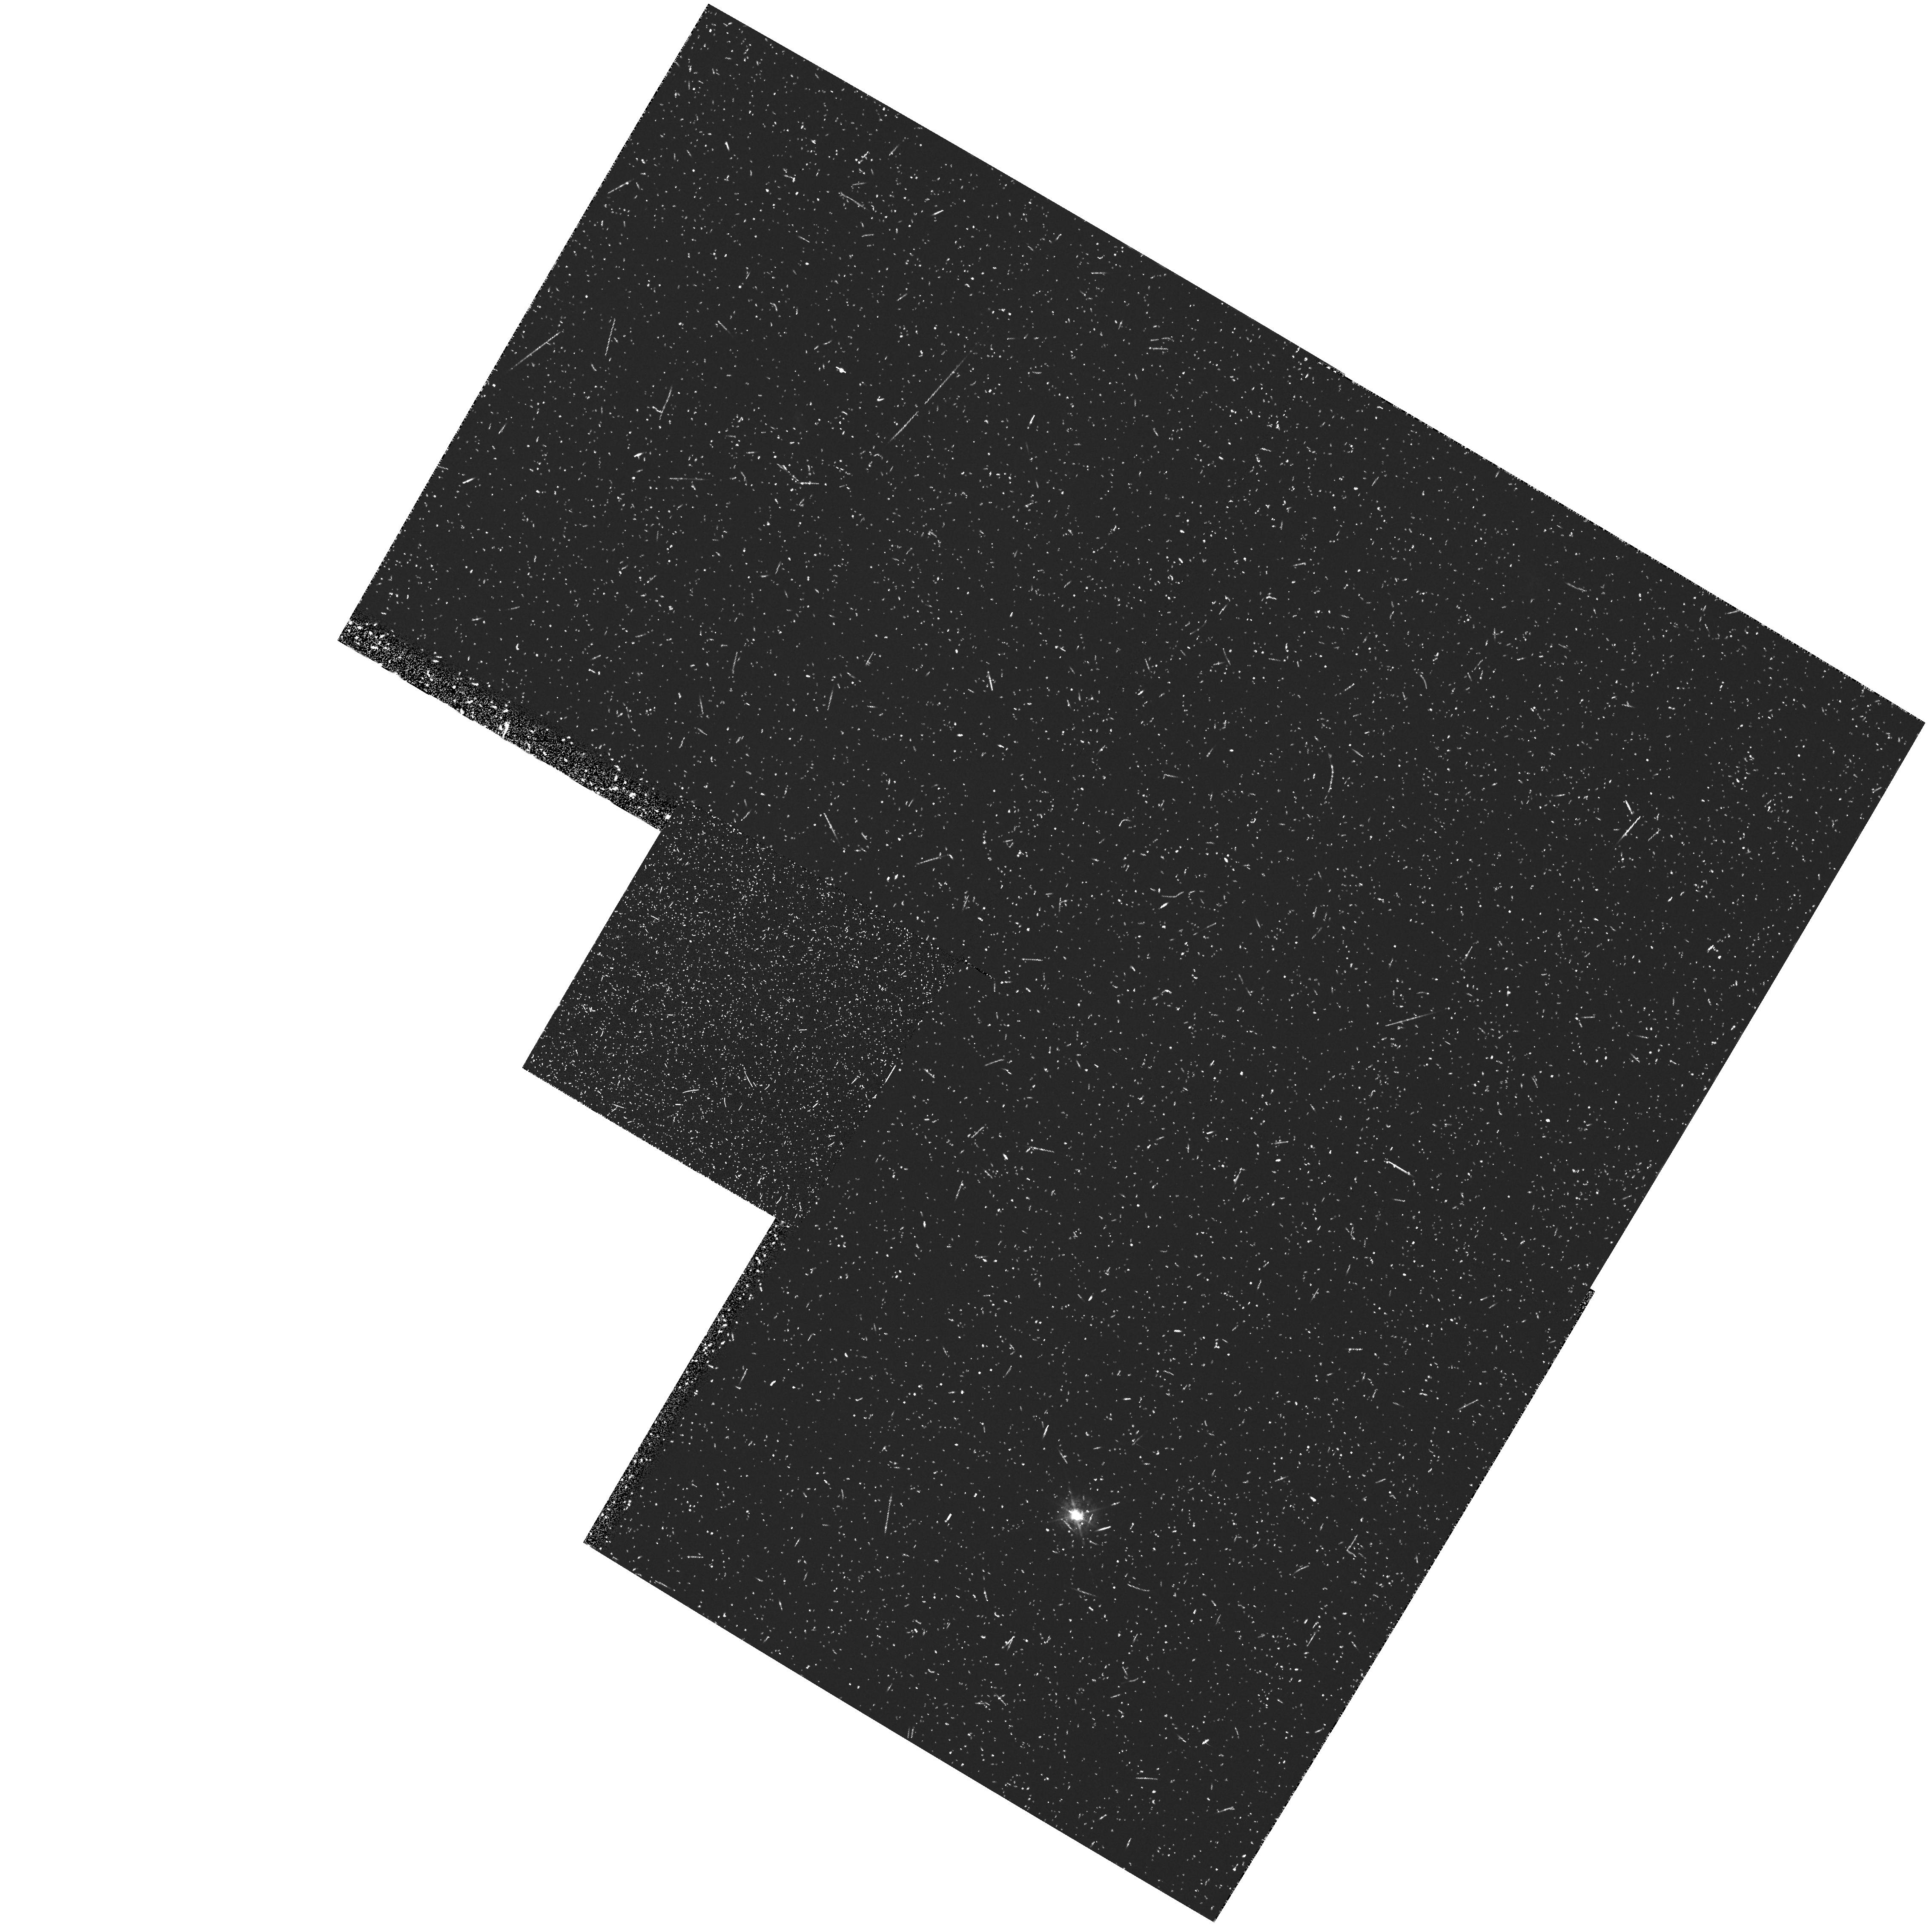
Target: GAL-1245+03. Instrument: WFPC2/PC. Filter: FR533N. Exposure: 45 min. Observation ID: u2sw0605t

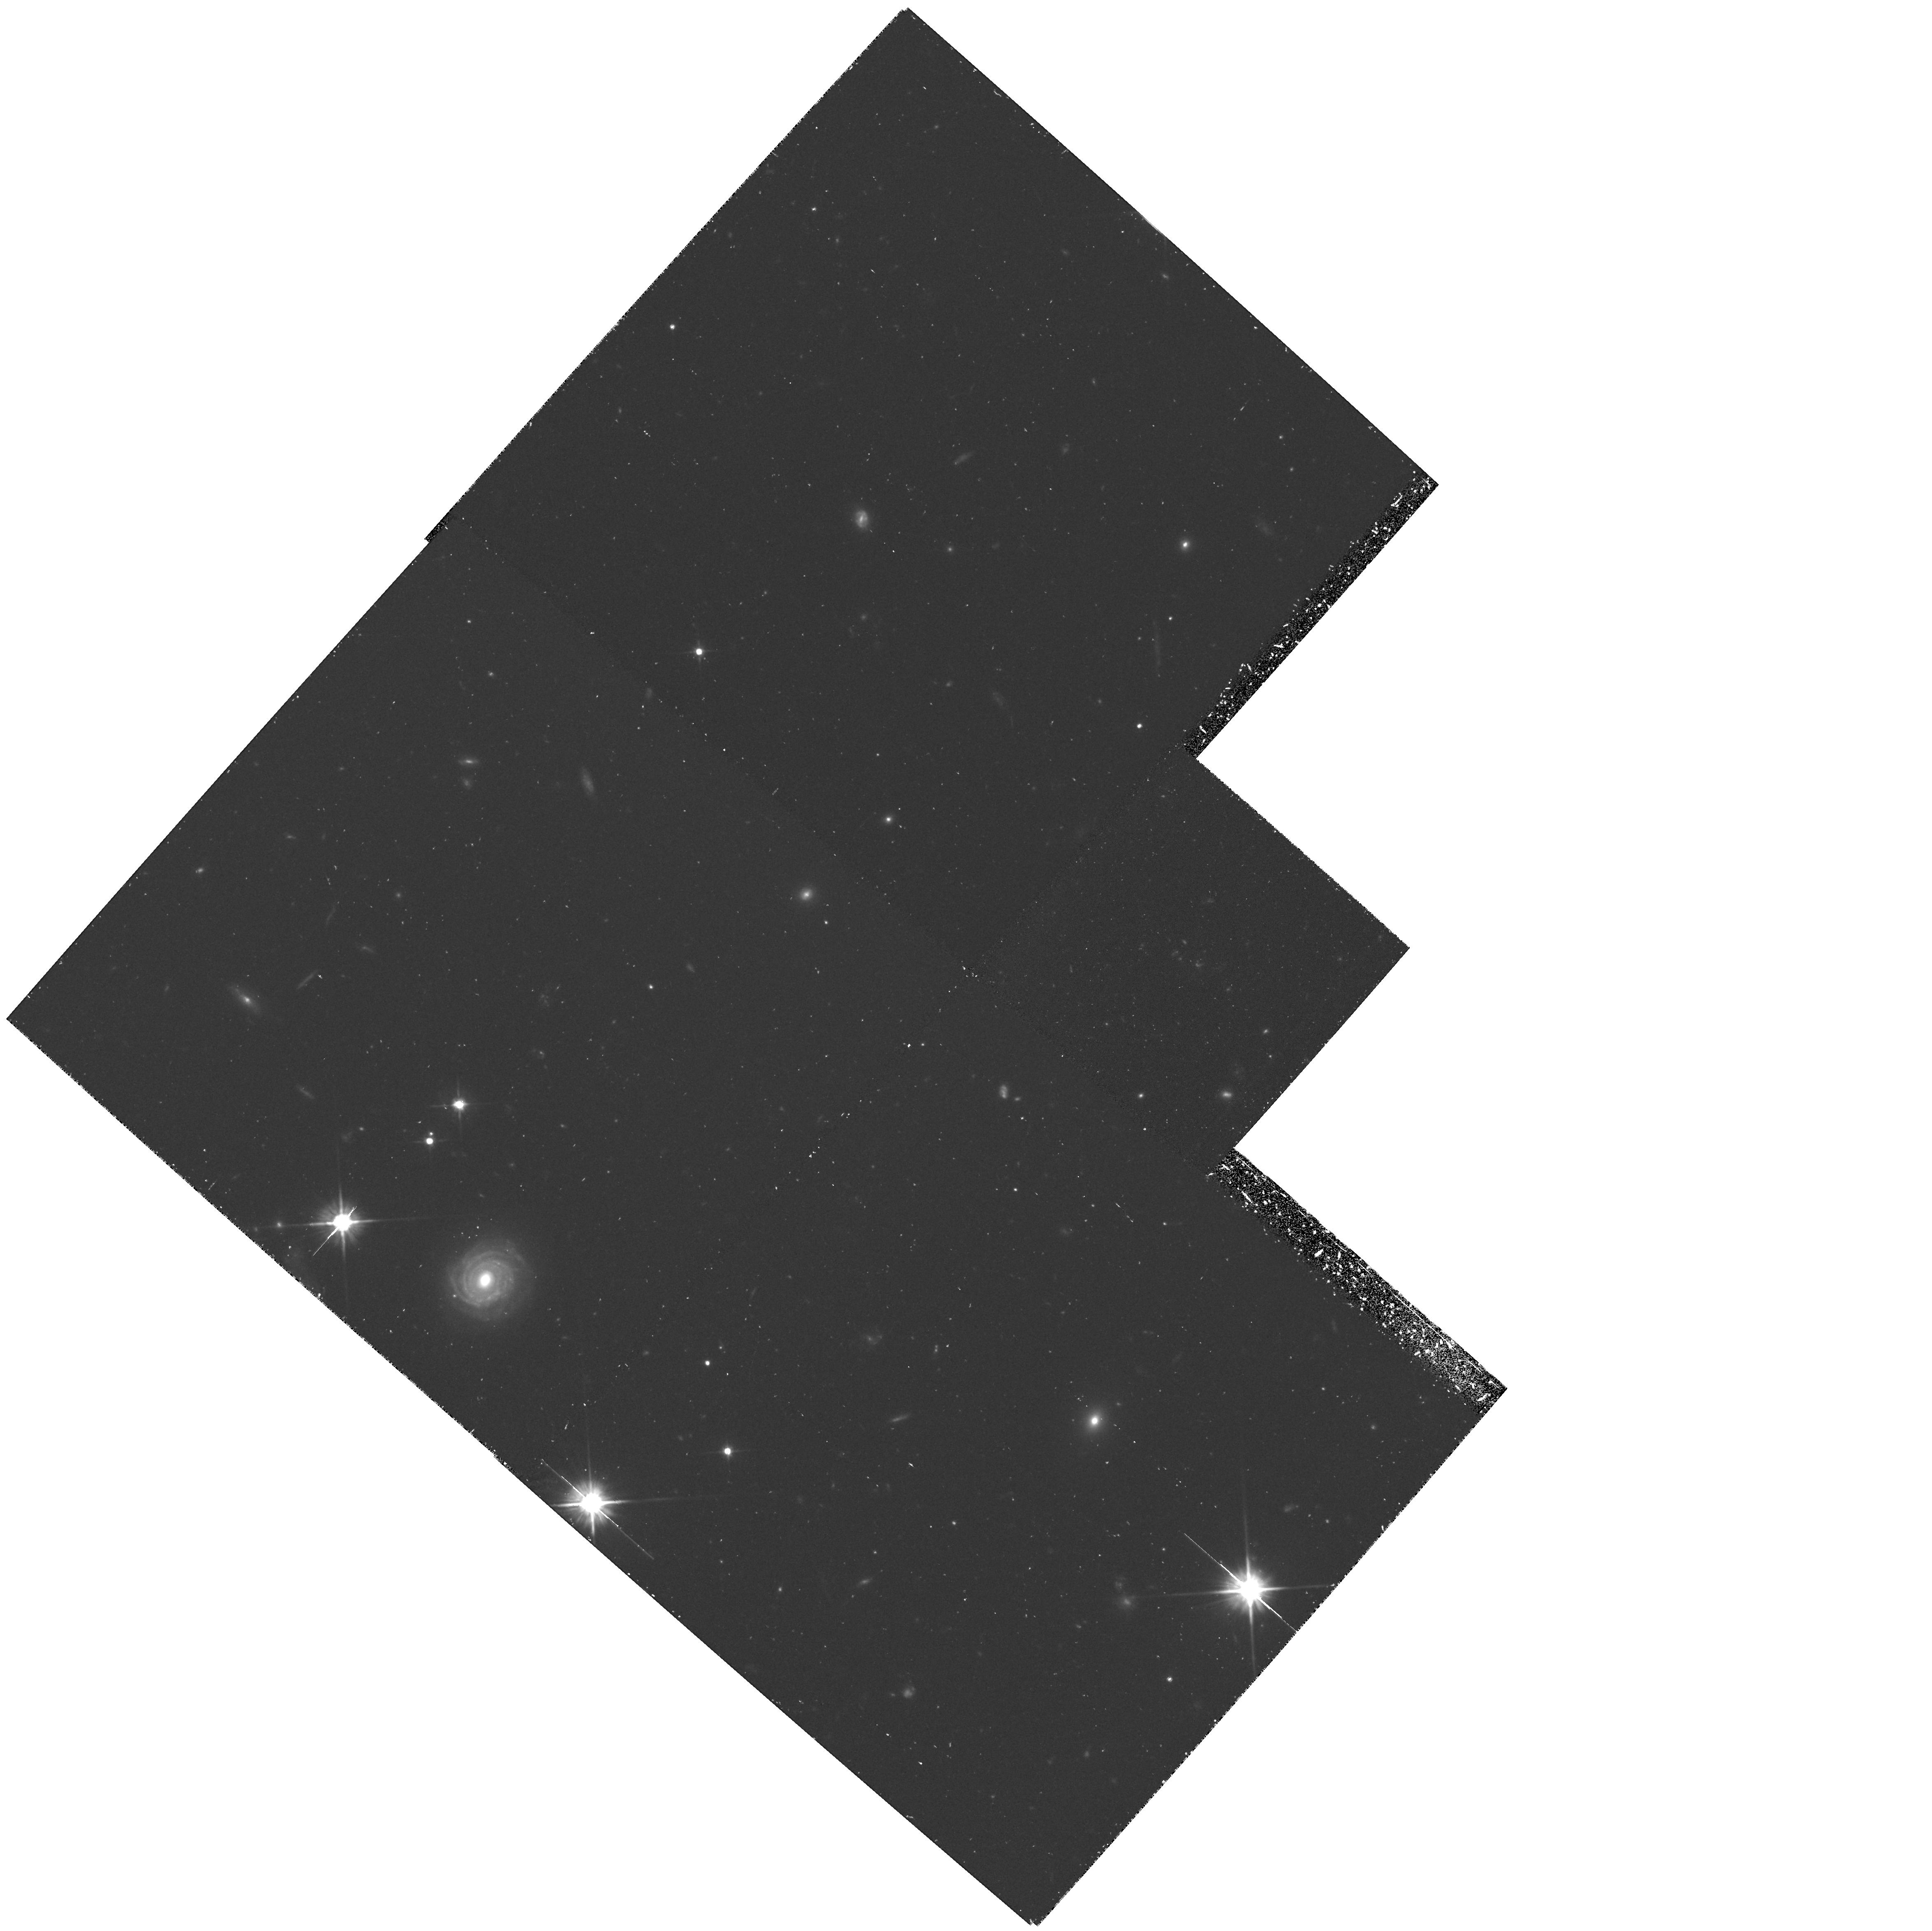
Target: GAL-1140-26. Instrument: WFPC2/PC. Filter: F606W. Exposure: 1.4 h. Observation ID: hst_5932_03_wfpc2_pc_f606w_u2sw03

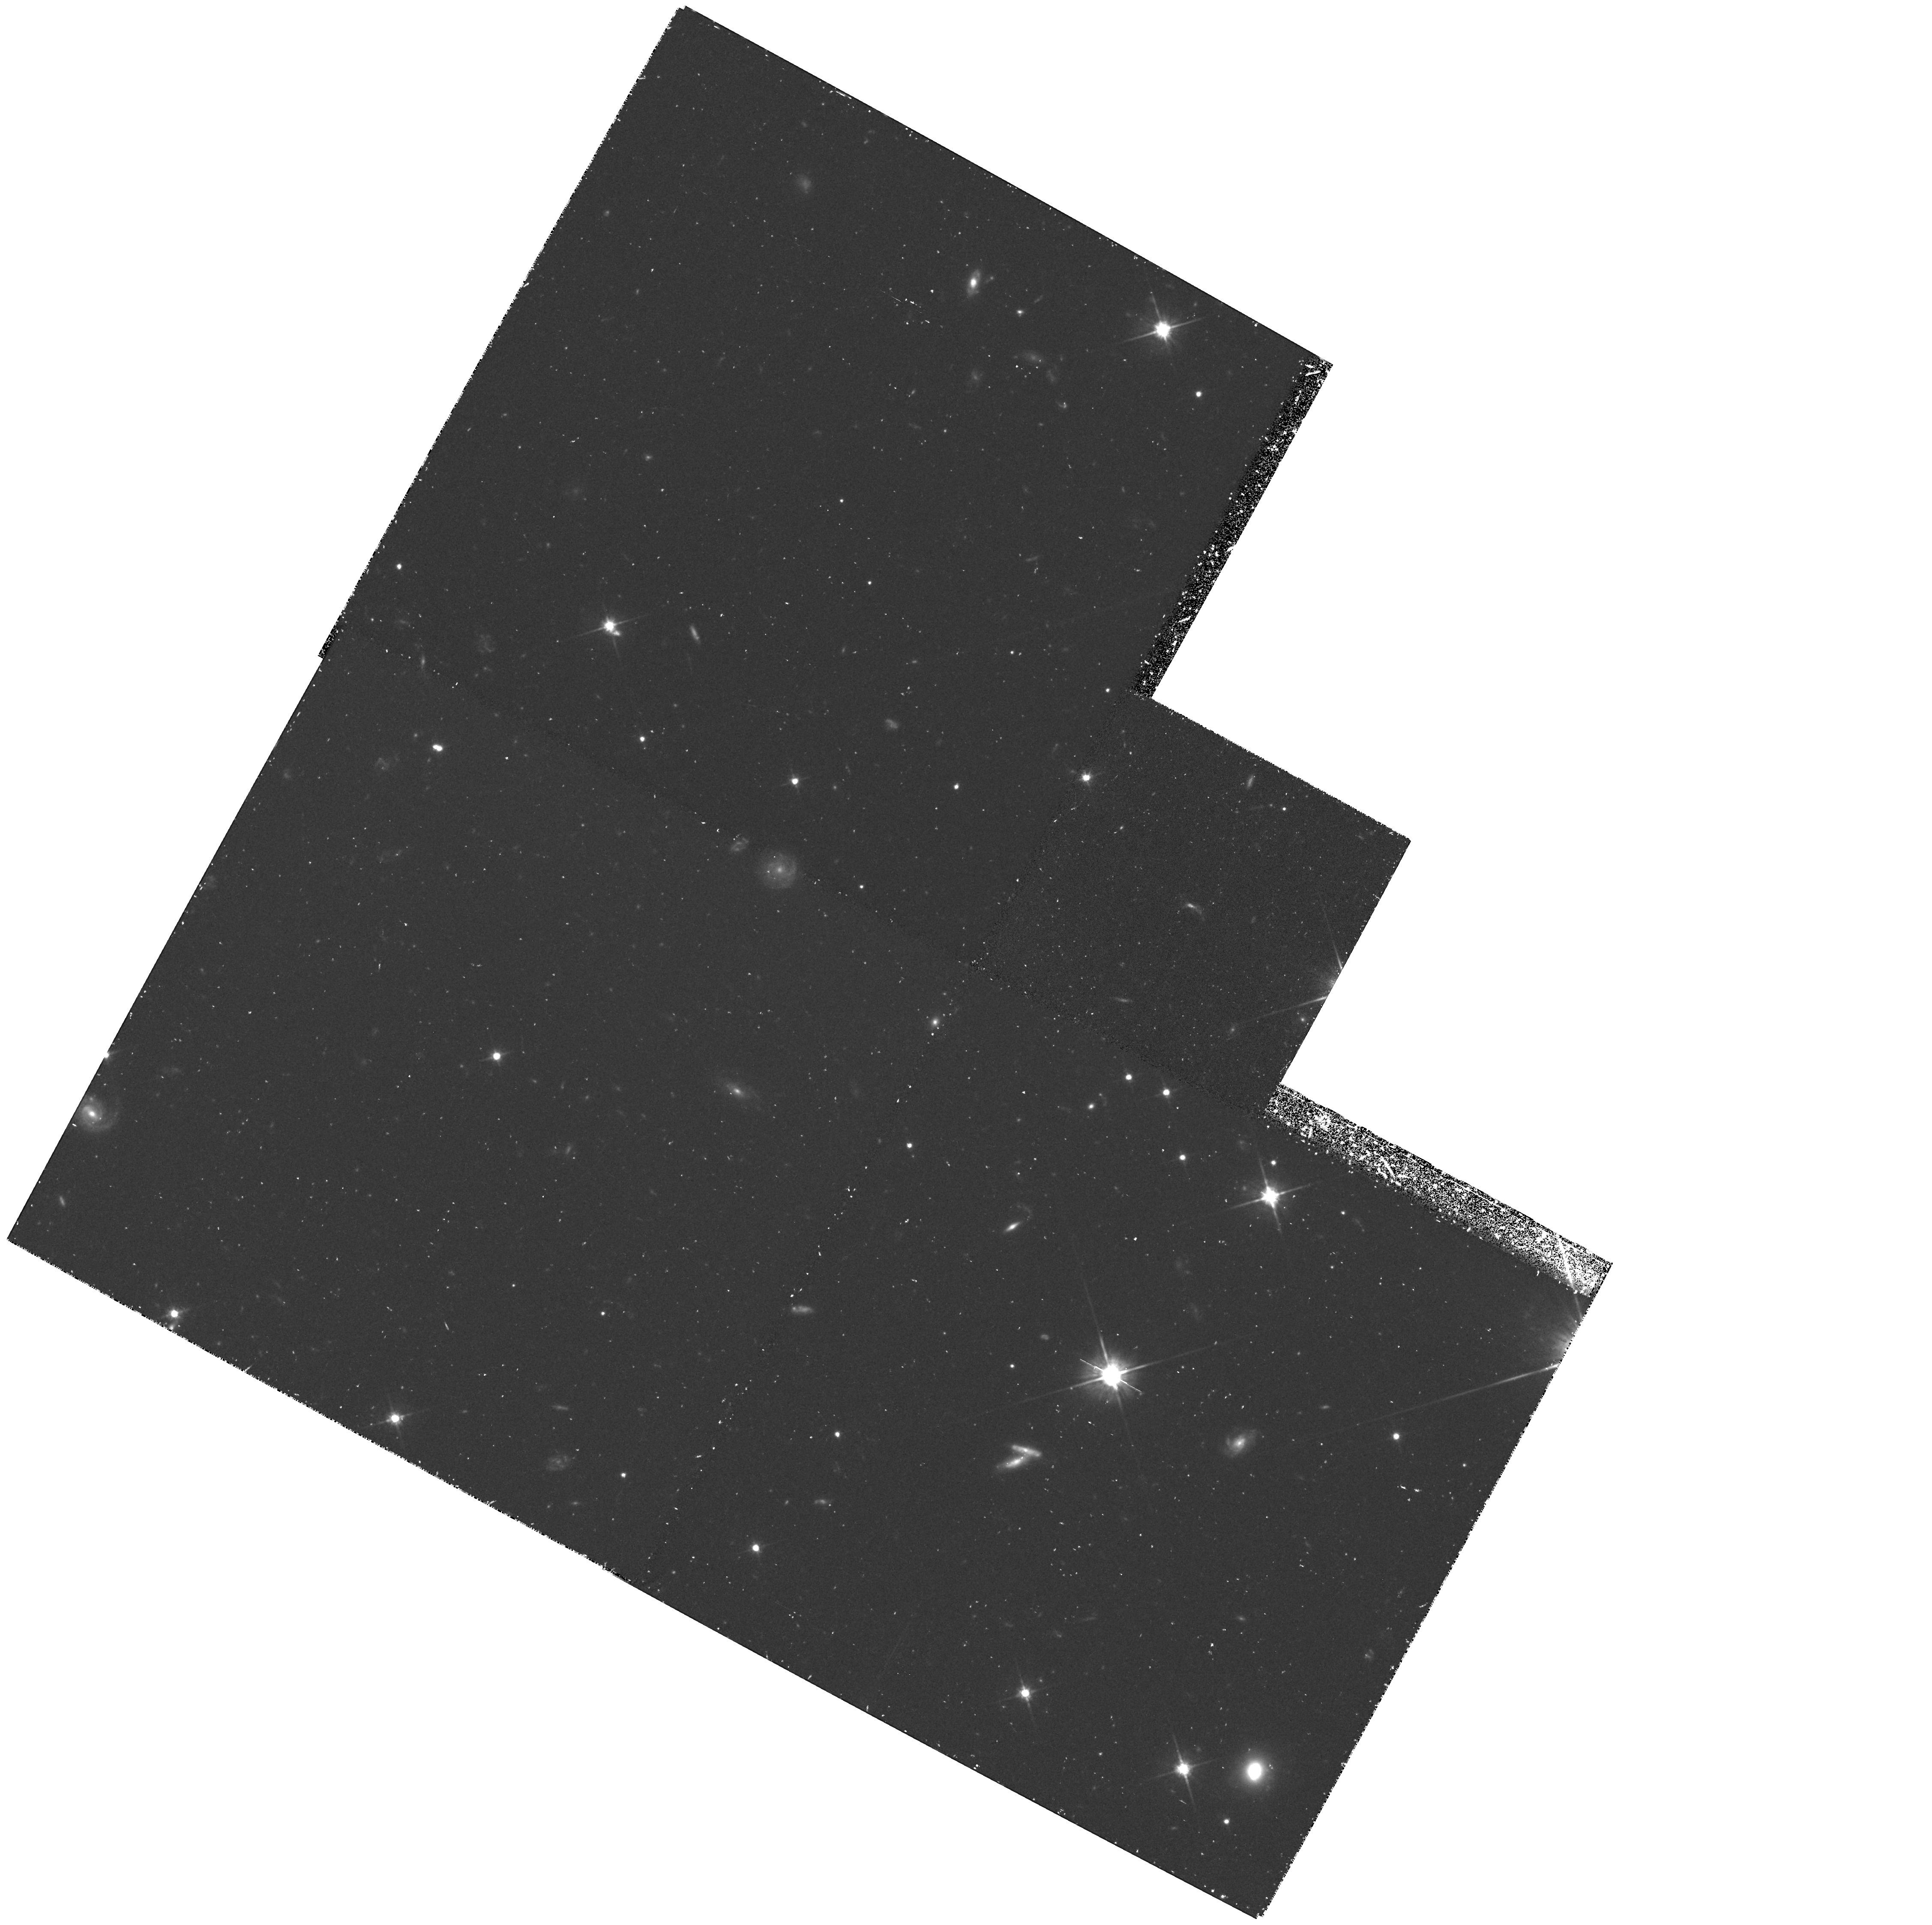
Target: GAL-0945-24. Instrument: WFPC2/PC. Filter: F702W. Exposure: 1.5 h. Observation ID: hst_5932_02_wfpc2_pc_f702w_u2sw02

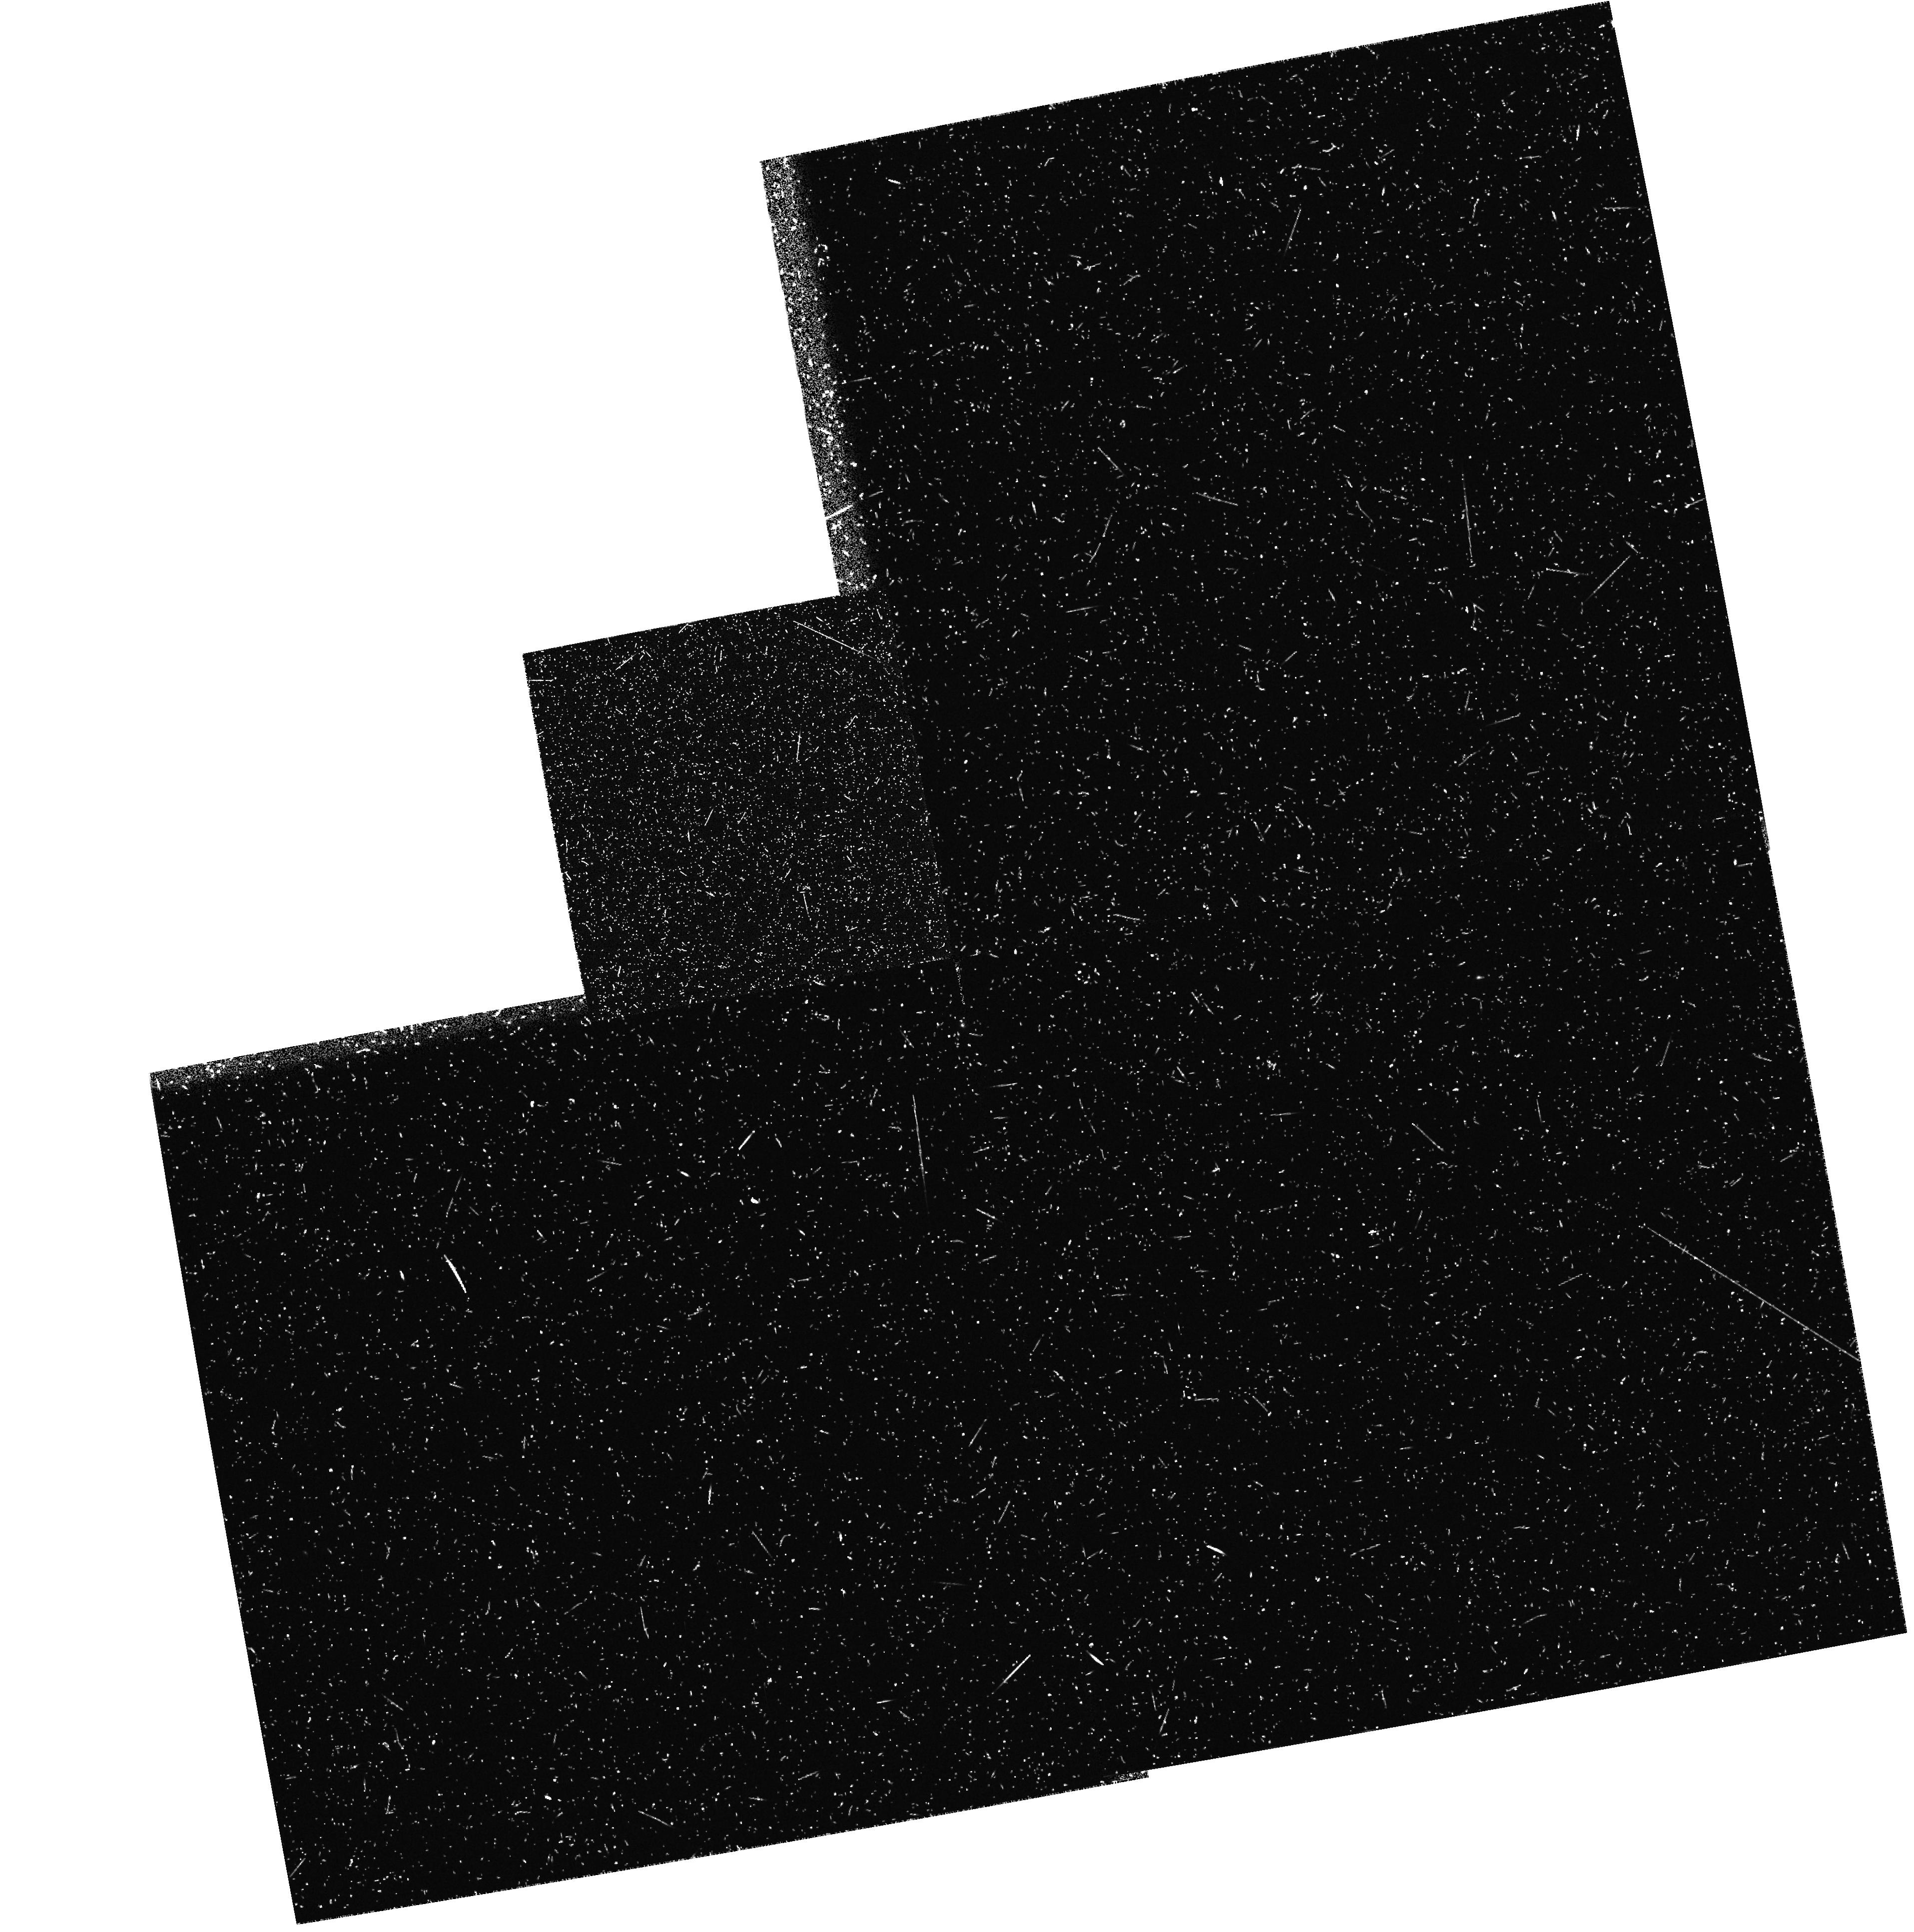
Target: GAL-2106-24. Instrument: WFPC2/PC. Filter: FR418N. Exposure: 45 min. Observation ID: u2sw0803t

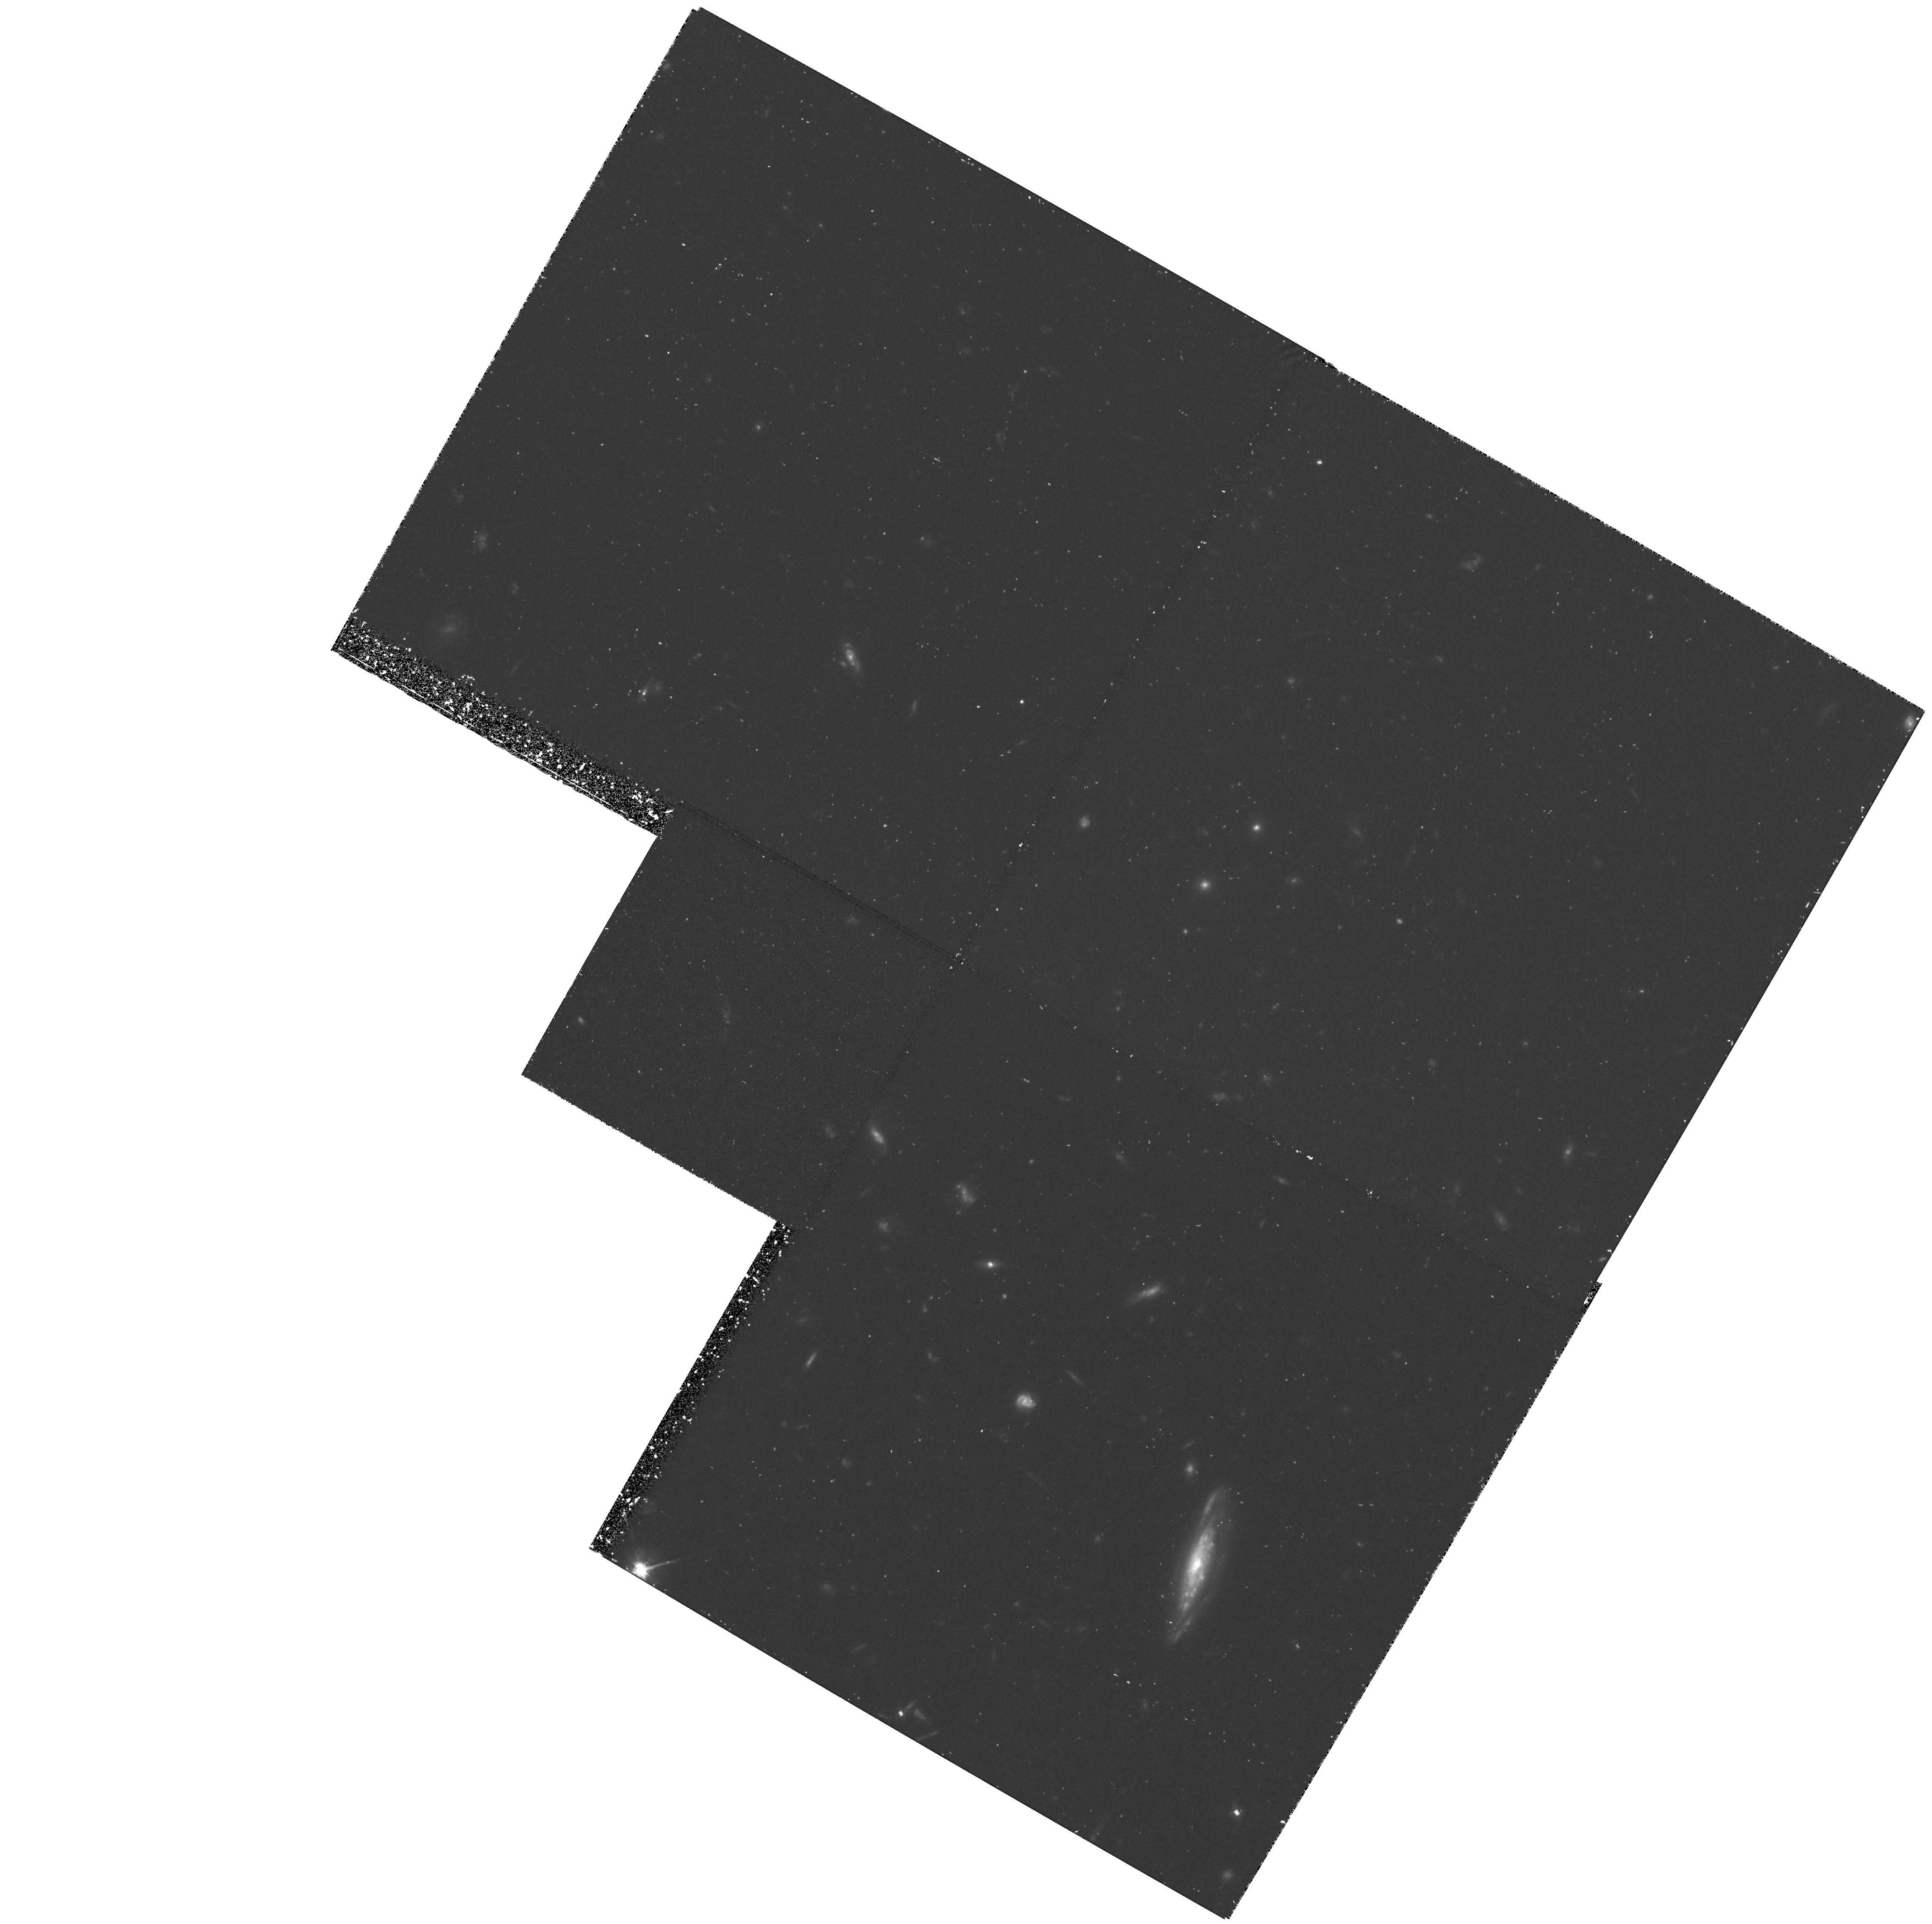
Target: GAL-1413-00. Instrument: WFPC2/PC. Filter: F606W. Exposure: 1.5 h. Observation ID: hst_5932_07_wfpc2_pc_f606w_u2sw07

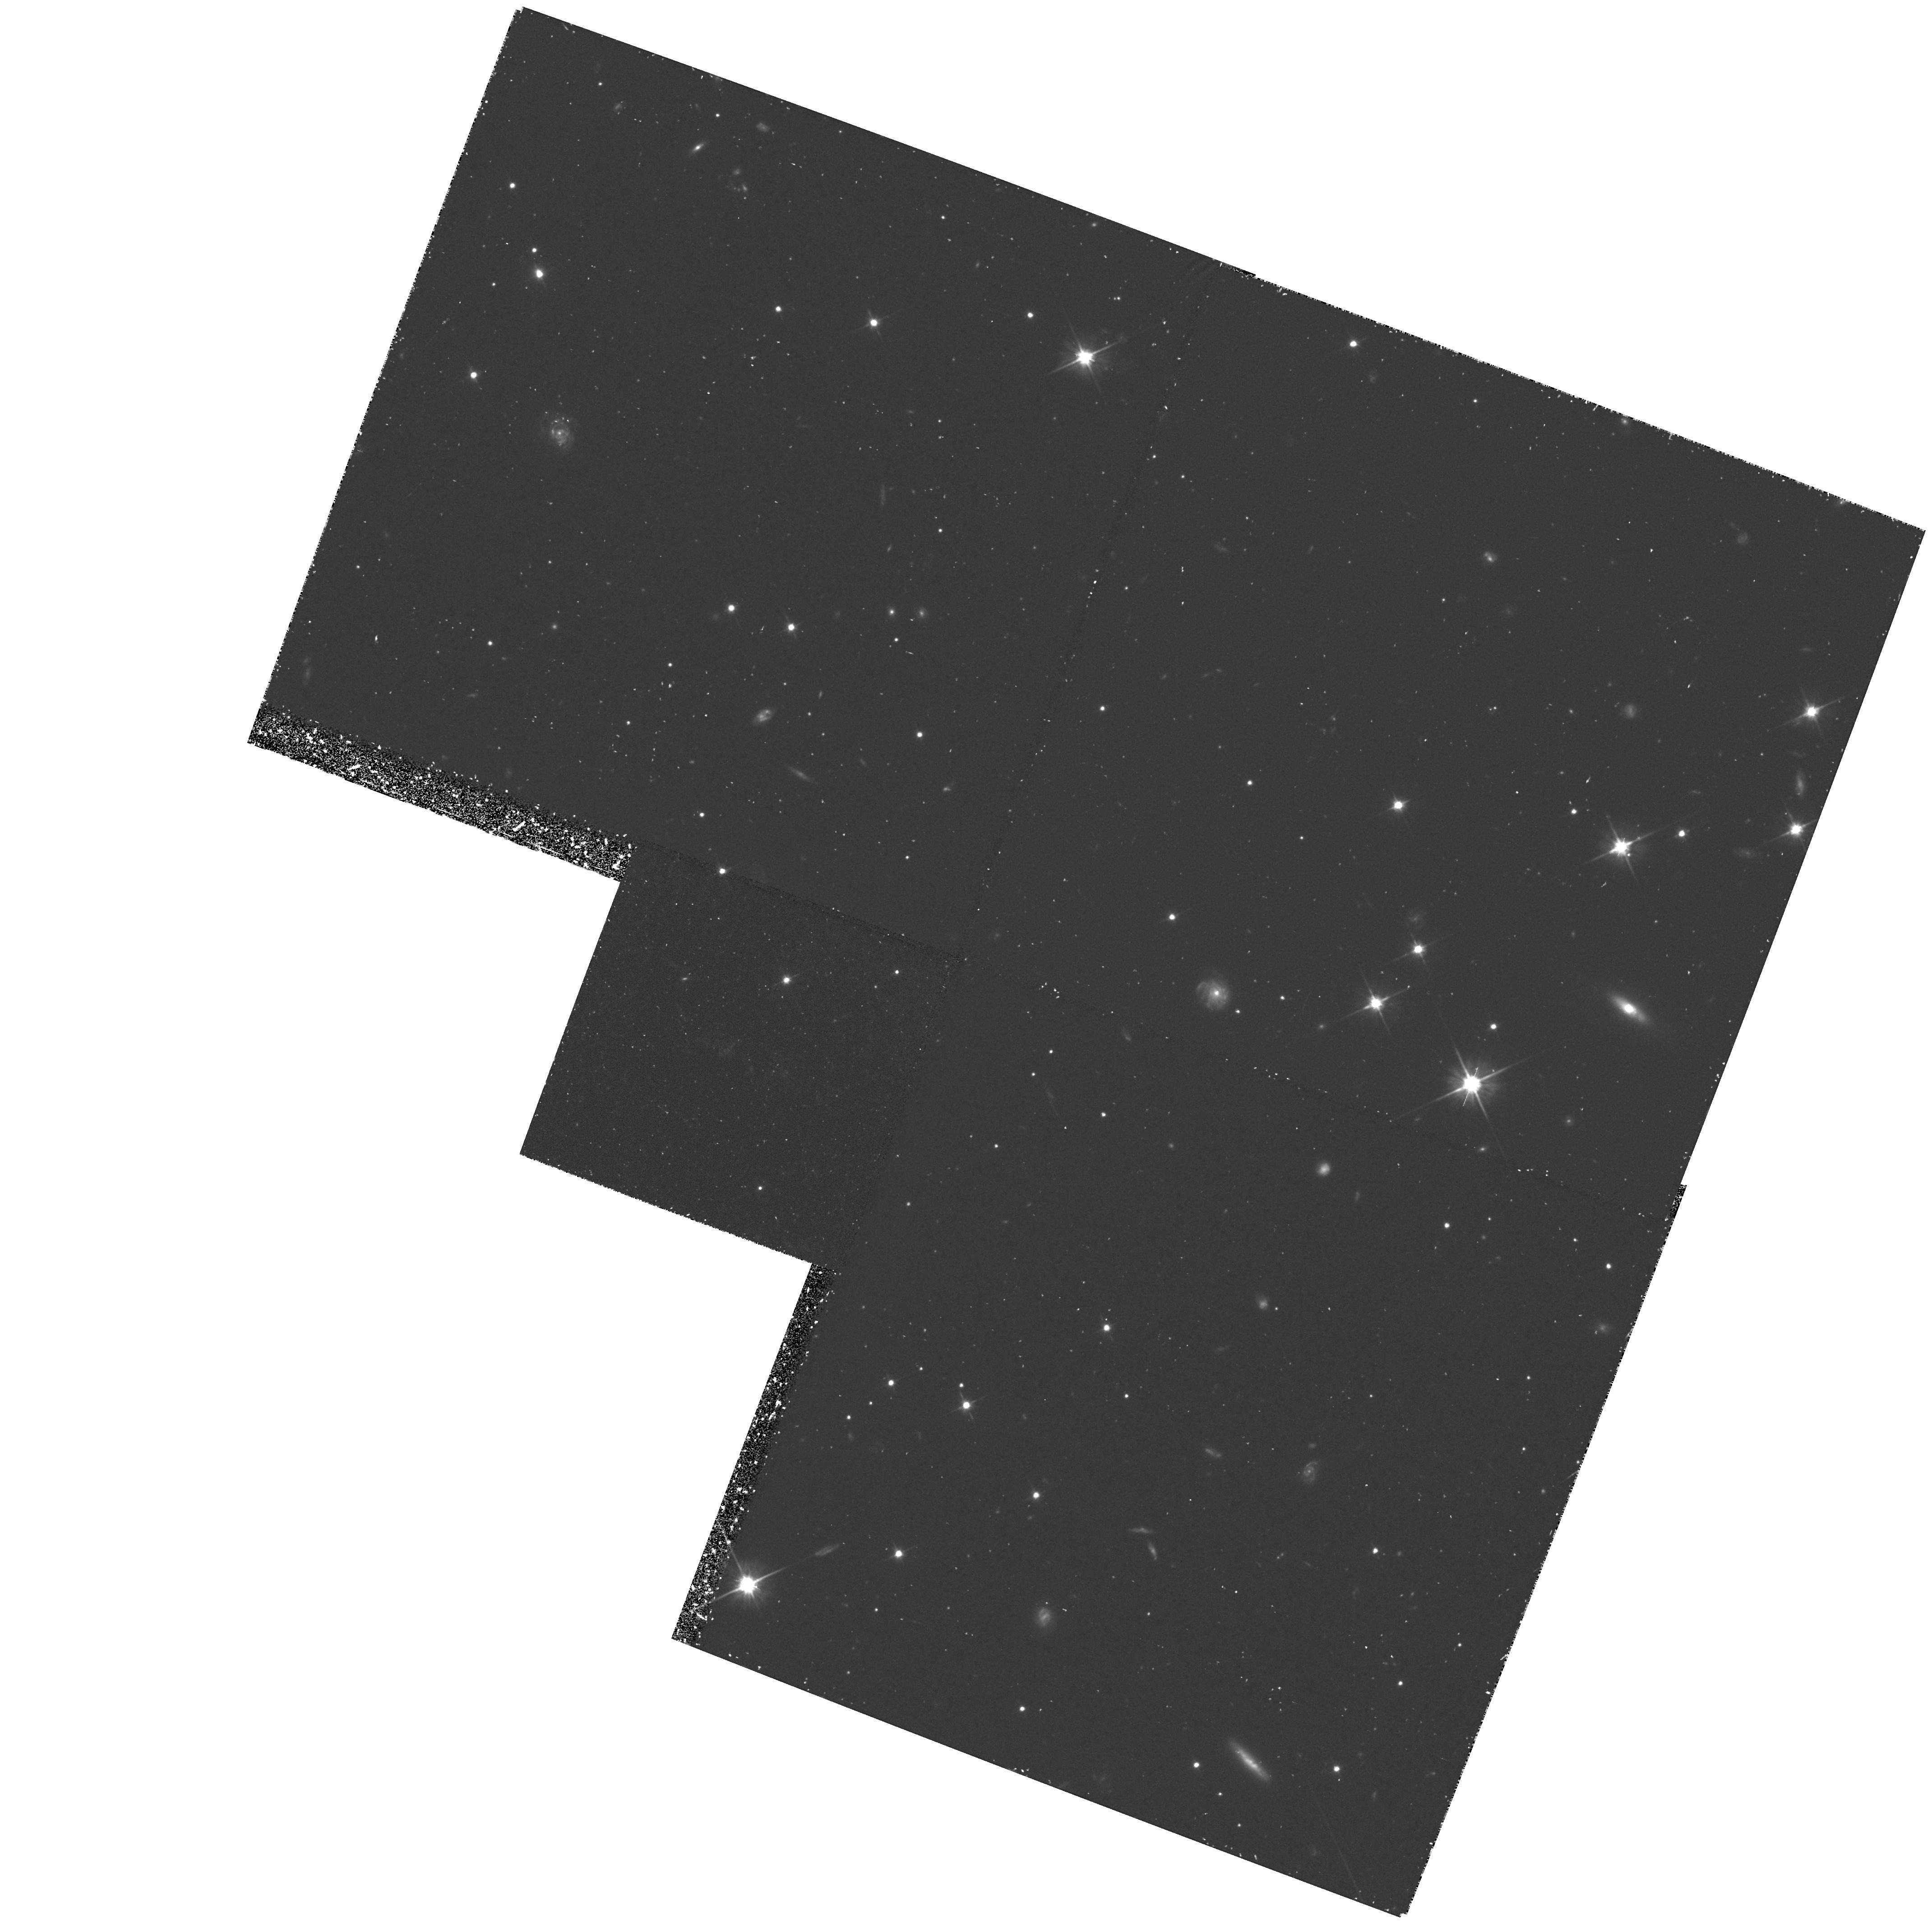
Target: GAL-1710+10. Instrument: WFPC2/PC. Filter: F606W. Exposure: 1.5 h. Observation ID: hst_5932_04_wfpc2_pc_f606w_u2sw04

MORPHOLOGIES OF HIGH--REDSHIFT RADIO GALAXIES (PI: Miley, George K.)

Following a successful HST pilot project, we propose to study the continuum and Ly Alpha morphologies for a sample of 20 z > 2 radio galaxies. During the pilot project ultraviolet continua were detected from two of the most distant galaxies known, 4C 41.17 at z = 3.8 and 4C 28.58 at z = 2.9. The HST morphologies show multiple small-scale (~ 0.1") clumps which in 4C 41.17 are closely associated with the radio source. These results (i) constrain the nature of distant radio galaxies, (ii) imply that spatial scales in distant radio galaxies are well suited for mapping with the HST and (iii) provide compelling arguments for enlarging the sample., Our 20 new targets have been chosen from 50 candidates to be bright in both continuum and Ly Alpha. We would image all 20 in the continuum and 5 of them in Ly Alpha through the appropriate linear ramp filters. The observations would elucidate sub- kiloparsec-scale structures in the target galaxies, allowing study of their alignment and relationships to the associated radio sources. Of particular interest is a comparison between the HST clumpiness and the recently discovered spatially-extended absorption systems in the Ly Alpha profiles. The project would provide unique information relevant to the formation and evolution of radio galaxies, to relationships between galaxy and quasar activity and to physical conditions in the early Universe.